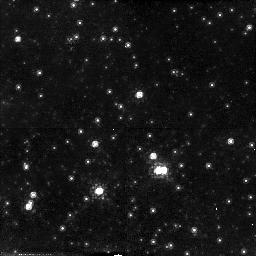
Target: CC2
Instrument: NICMOS/NIC2
Filter: F110W
Exposure: 13 min
Observation ID: n44tc1010

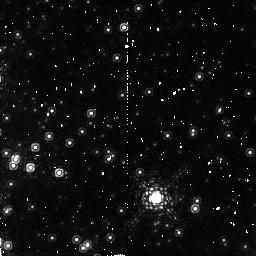
Target: G0.15-0.05
Instrument: NICMOS/NIC2
Filter: F190N
Exposure: 17 min
Observation ID: n44t010a0

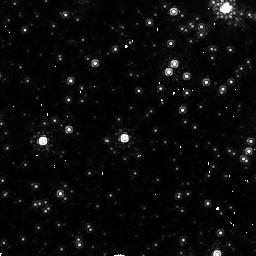
Target: CC4
Instrument: NICMOS/NIC2
Filter: F160W
Exposure: 9 min
Observation ID: n44te1020

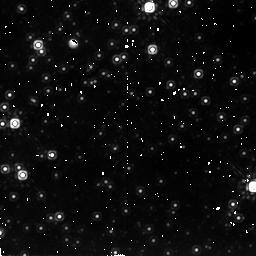
Target: STAR-CLUS-174550-284925
Instrument: NICMOS/NIC2
Filter: F205W
Exposure: 17 min
Observation ID: n44ta10l0

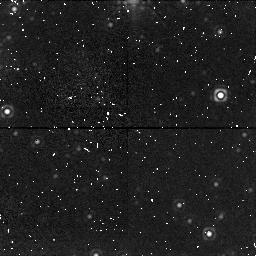
Target: UNKNOWN-TARGET-1
Instrument: NICMOS/NIC1
Filter: F170M
Exposure: 17 min
Observation ID: n44ta10i0

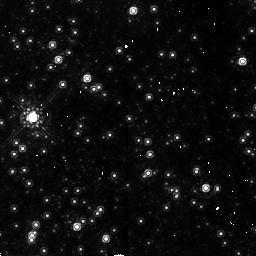
Target: CC1
Instrument: NICMOS/NIC2
Filter: F160W
Exposure: 9 min
Observation ID: n44tb1020

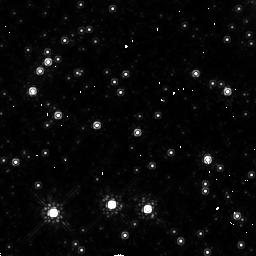
Target: CC3
Instrument: NICMOS/NIC2
Filter: F160W
Exposure: 9 min
Observation ID: n44td1020

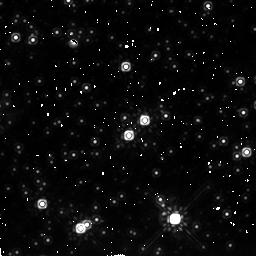
Target: STAR-CLUS-174615-284946
Instrument: NICMOS/NIC2
Filter: F205W
Exposure: 17 min
Observation ID: n44t010d0

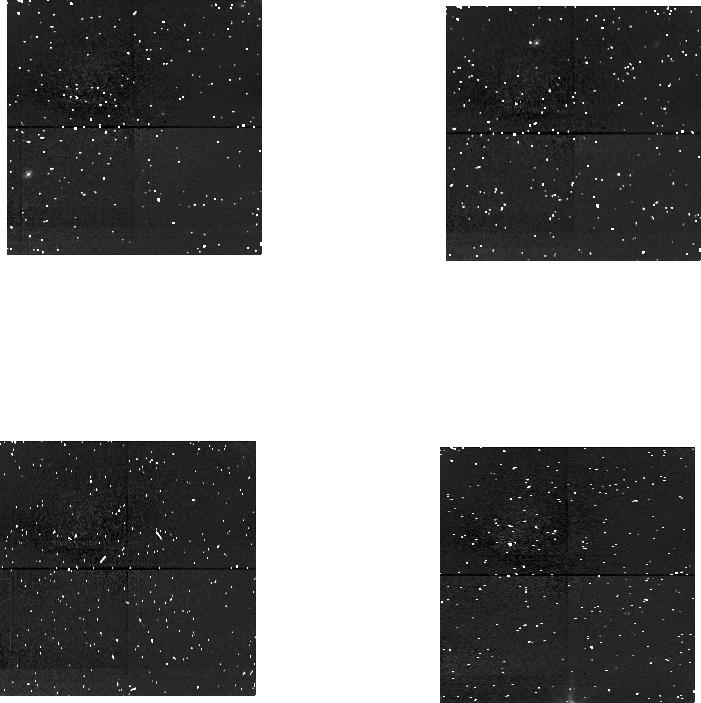
Target: UNKNOWN-TARGET-1
Instrument: NICMOS/NIC1
Filter: F090M
Exposure: 17 min
Observation ID: n44ta1080

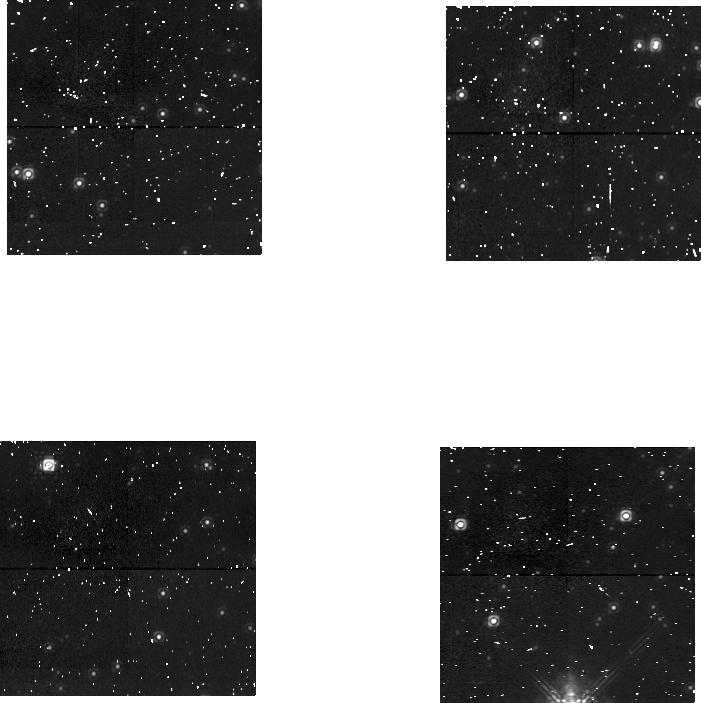
Target: UNKNOWN-TARGET-1
Instrument: NICMOS/NIC1
Filter: F145M
Exposure: 17 min
Observation ID: n44ta10b0

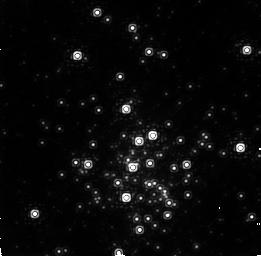
Target: STAR-CLUS-174550-284925
Instrument: NICMOS/NIC2
Filter: F187N
Exposure: 17 min
Observation ID: n44ta1010

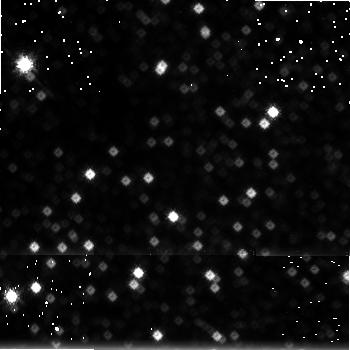
Target: UNKNOWN-TARGET-1
Instrument: NICMOS/NIC3
Filter: F222M
Exposure: 17 min
Observation ID: n44ta10f0

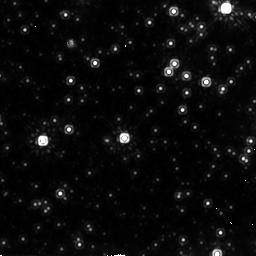
Target: CC4
Instrument: NICMOS/NIC2
Filter: F205W
Exposure: 13 min
Observation ID: n44te1030

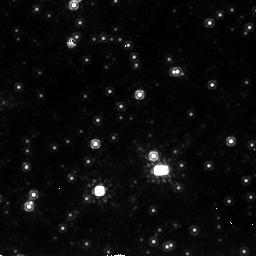
Target: CC2
Instrument: NICMOS/NIC2
Filter: F205W
Exposure: 13 min
Observation ID: n44tc1030

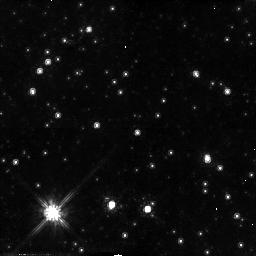
Target: CC3
Instrument: NICMOS/NIC2
Filter: F110W
Exposure: 13 min
Observation ID: n44td1010

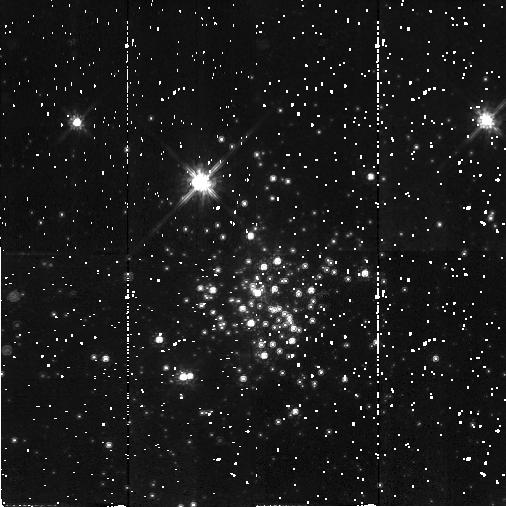
Target: STAR-CLUS-174550-284925
Instrument: NICMOS/NIC2
Filter: F110W
Exposure: 17 min
Observation ID: n44ta1070

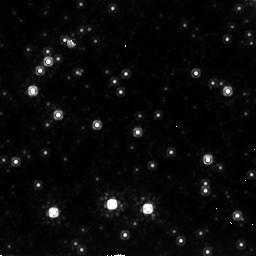
Target: CC3
Instrument: NICMOS/NIC2
Filter: F205W
Exposure: 13 min
Observation ID: n44td1030

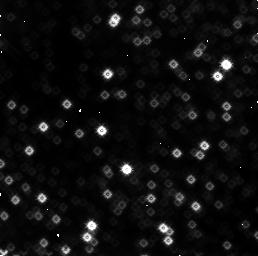
Target: UNKNOWN-TARGET-1
Instrument: NICMOS/NIC3
Filter: F160W
Exposure: 17 min
Observation ID: n44ta1060

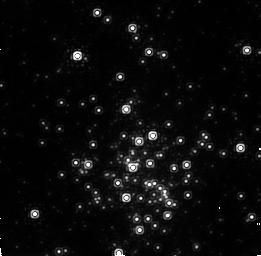
Target: STAR-CLUS-174550-284925
Instrument: NICMOS/NIC2
Filter: F190N
Exposure: 17 min
Observation ID: n44ta1040

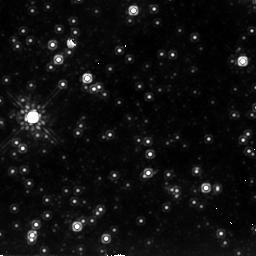
Target: CC1
Instrument: NICMOS/NIC2
Filter: F205W
Exposure: 13 min
Observation ID: n44tb1030

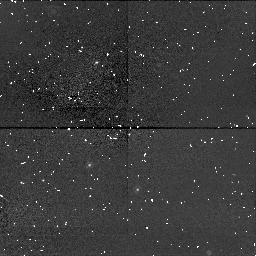
Target: UNKNOWN-TARGET-1
Instrument: NICMOS/NIC1
Filter: F090M
Exposure: 17 min
Observation ID: n44t01050

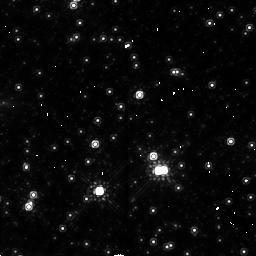
Target: CC2
Instrument: NICMOS/NIC2
Filter: F160W
Exposure: 9 min
Observation ID: n44tc1020

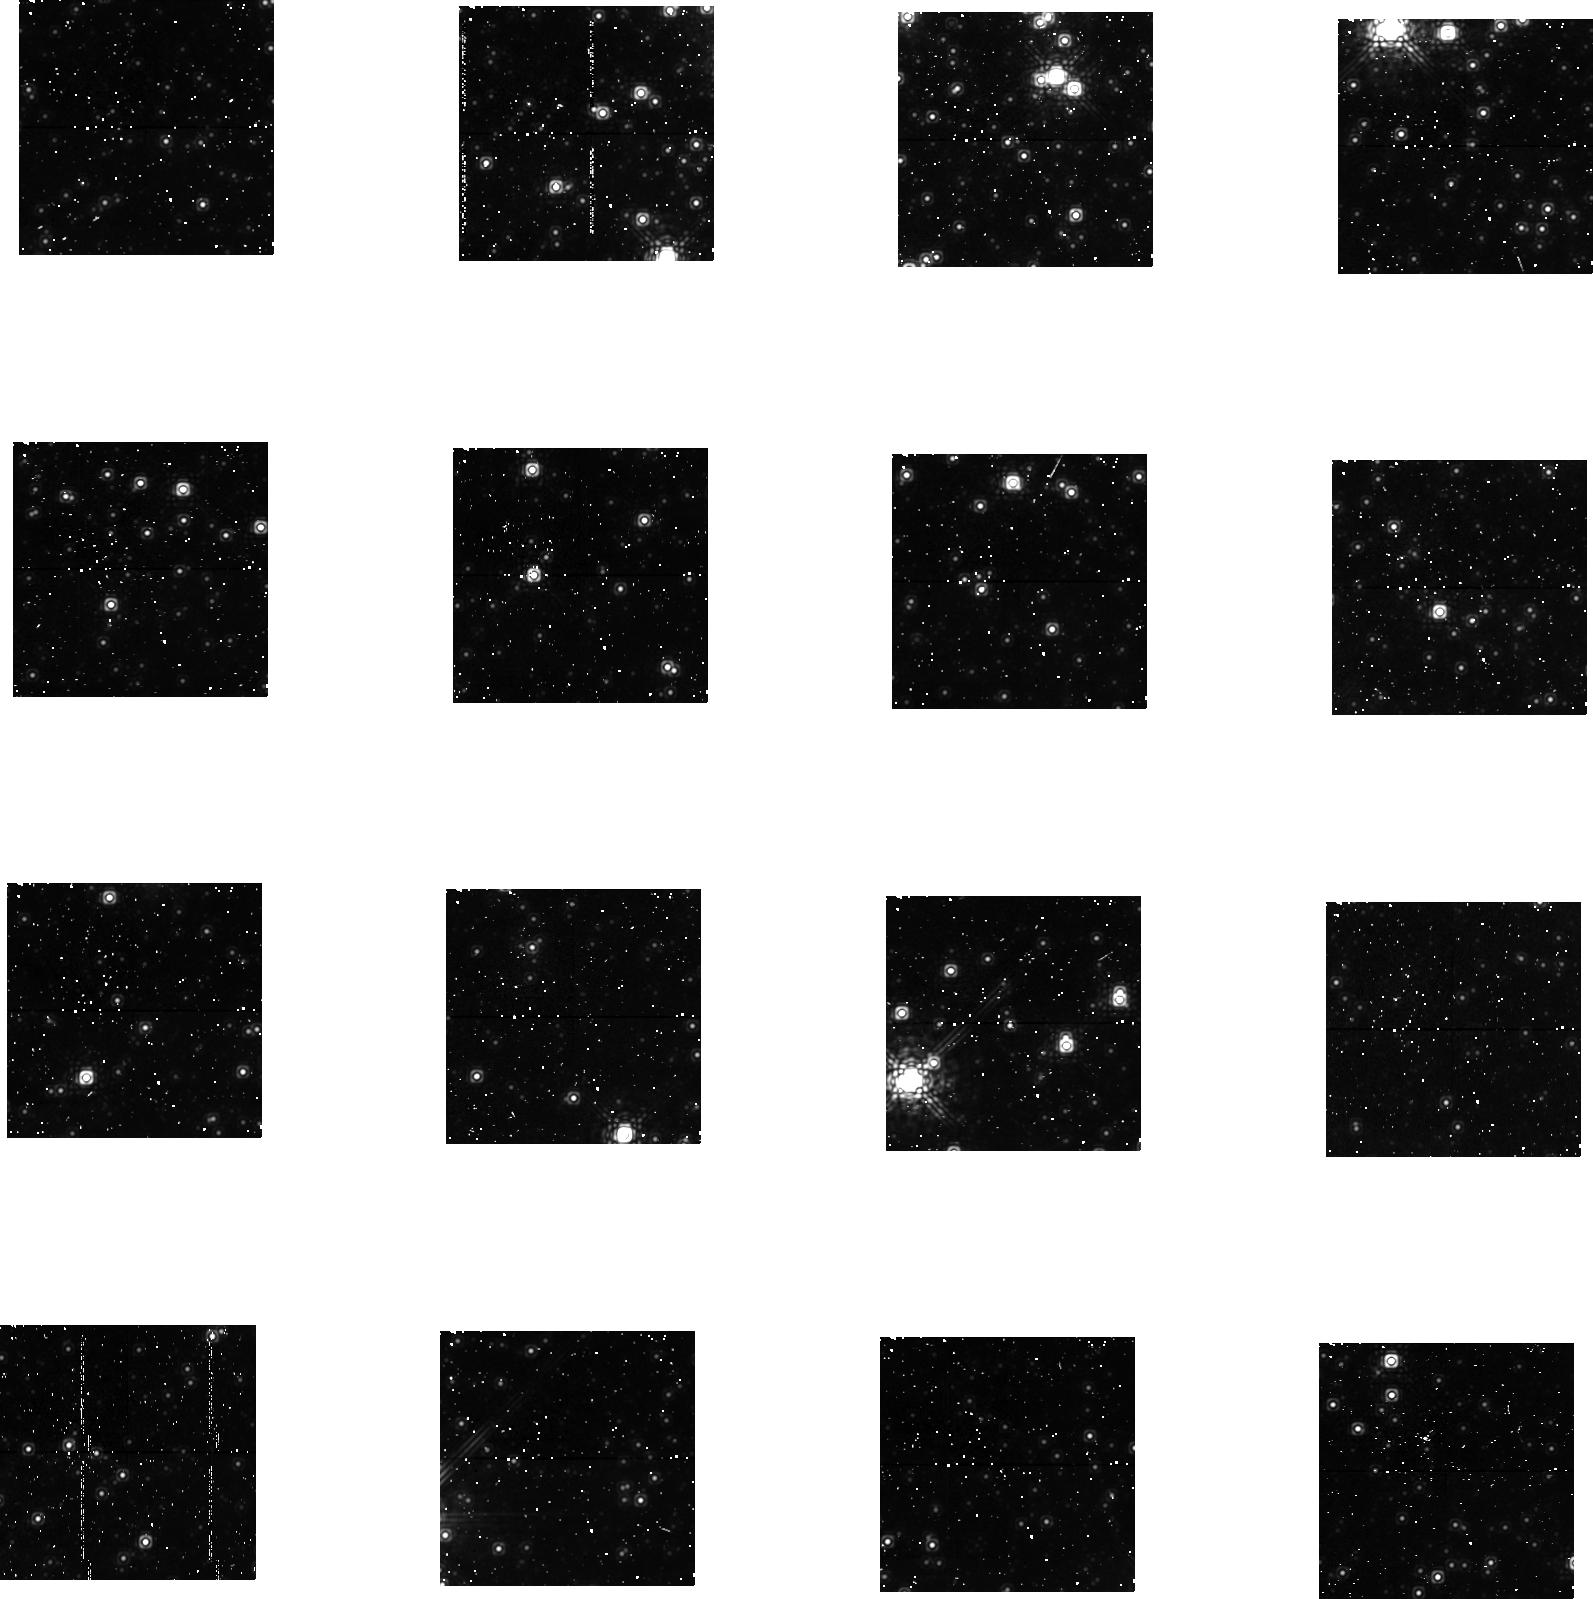
Target: UNKNOWN-TARGET-1
Instrument: NICMOS/NIC1
Filter: F170M
Exposure: 1.1 h
Observation ID: n44t01040

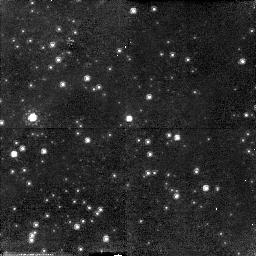
Target: CC1
Instrument: NICMOS/NIC2
Filter: F110W
Exposure: 13 min
Observation ID: n44tb1010

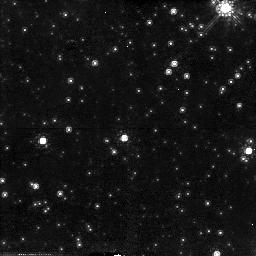
Target: CC4
Instrument: NICMOS/NIC2
Filter: F110W
Exposure: 13 min
Observation ID: n44te1010

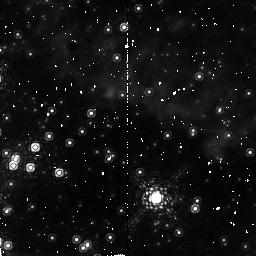
Target: G0.15-0.05
Instrument: NICMOS/NIC2
Filter: F187N
Exposure: 17 min
Observation ID: n44t01090

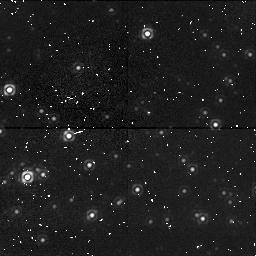
Target: UNKNOWN-TARGET-1
Instrument: NICMOS/NIC1
Filter: F145M
Exposure: 17 min
Observation ID: n44t01070

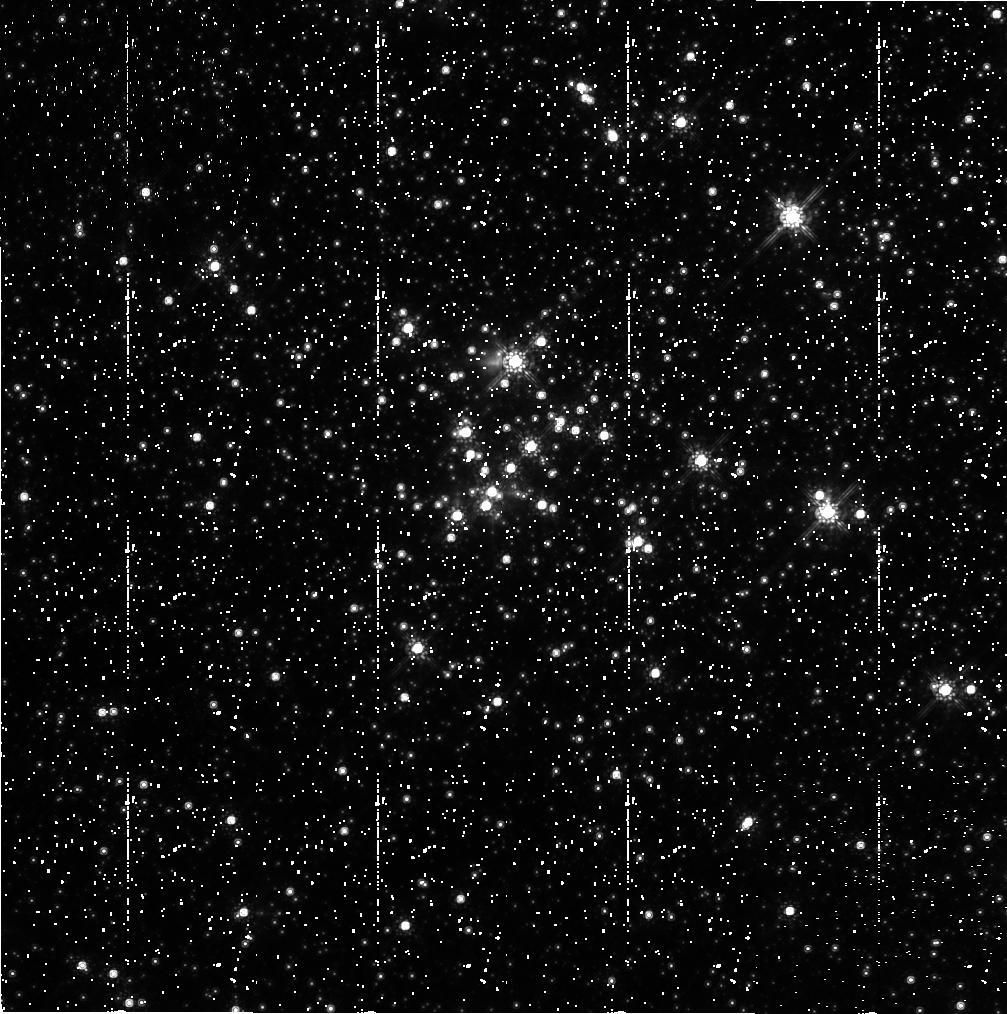
Target: STAR-CLUS-174615-284946
Instrument: NICMOS/NIC2
Filter: F160W
Exposure: 1.1 h
Observation ID: n44t01020

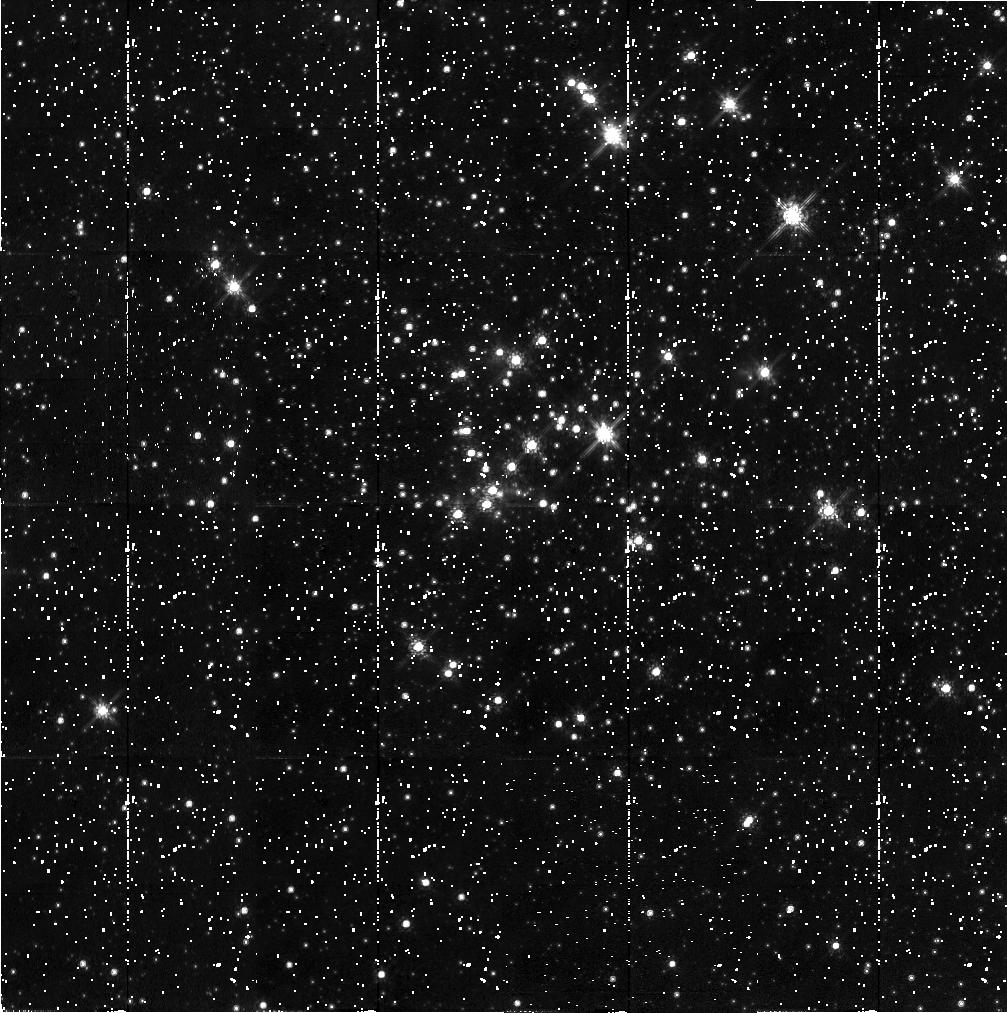
Target: STAR-CLUS-174615-284946
Instrument: NICMOS/NIC2
Filter: F110W
Exposure: 1.1 h
Observation ID: n44t01010

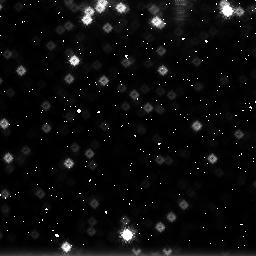
Target: UNKNOWN-TARGET-1
Instrument: NICMOS/NIC3
Filter: F222M
Exposure: 17 min
Observation ID: n44t010g0

Compact Young Clusters and the r^-2 Cusp near the Galactic Center (PI: Figer, Donald F.)

Recent research has indicated that the mode of star formation in the Galactic center environment may differ substantially from that occuring elsewhere in the Galaxy, leading to an initial mass function which could unusually favor massive stars, and to the formation of exceptionally massive star clusters. Over the lifetime of the Galaxy, this kind of star formation taking place in the central molecular zone has built up a population of stars which we have identified with the central r^-2 cusp of stars extending out to one or two hundred parsecs. We propose broad-band observations of two young, compact massive clusters near the Galactic Center, and of the r^-2 cusp population upon which those clusters are superimposed. With the data obtained, we will determine the slopes and lower mass cutoffs for the initial mass functions in these stellar groups by comparing the observed stellar surface number density and the distribution in color-magnitude diagrams to our models. These will be the first such determinations for any population near the Galactic Center, and they will test whether the unusual Galactic Center environment impacts star formation in the ways which have been predicted. Ground-based techniques cannot overcome the effects of confusion in the Galactic Center, and NICMOS/HST provides the only platform for performing this project.